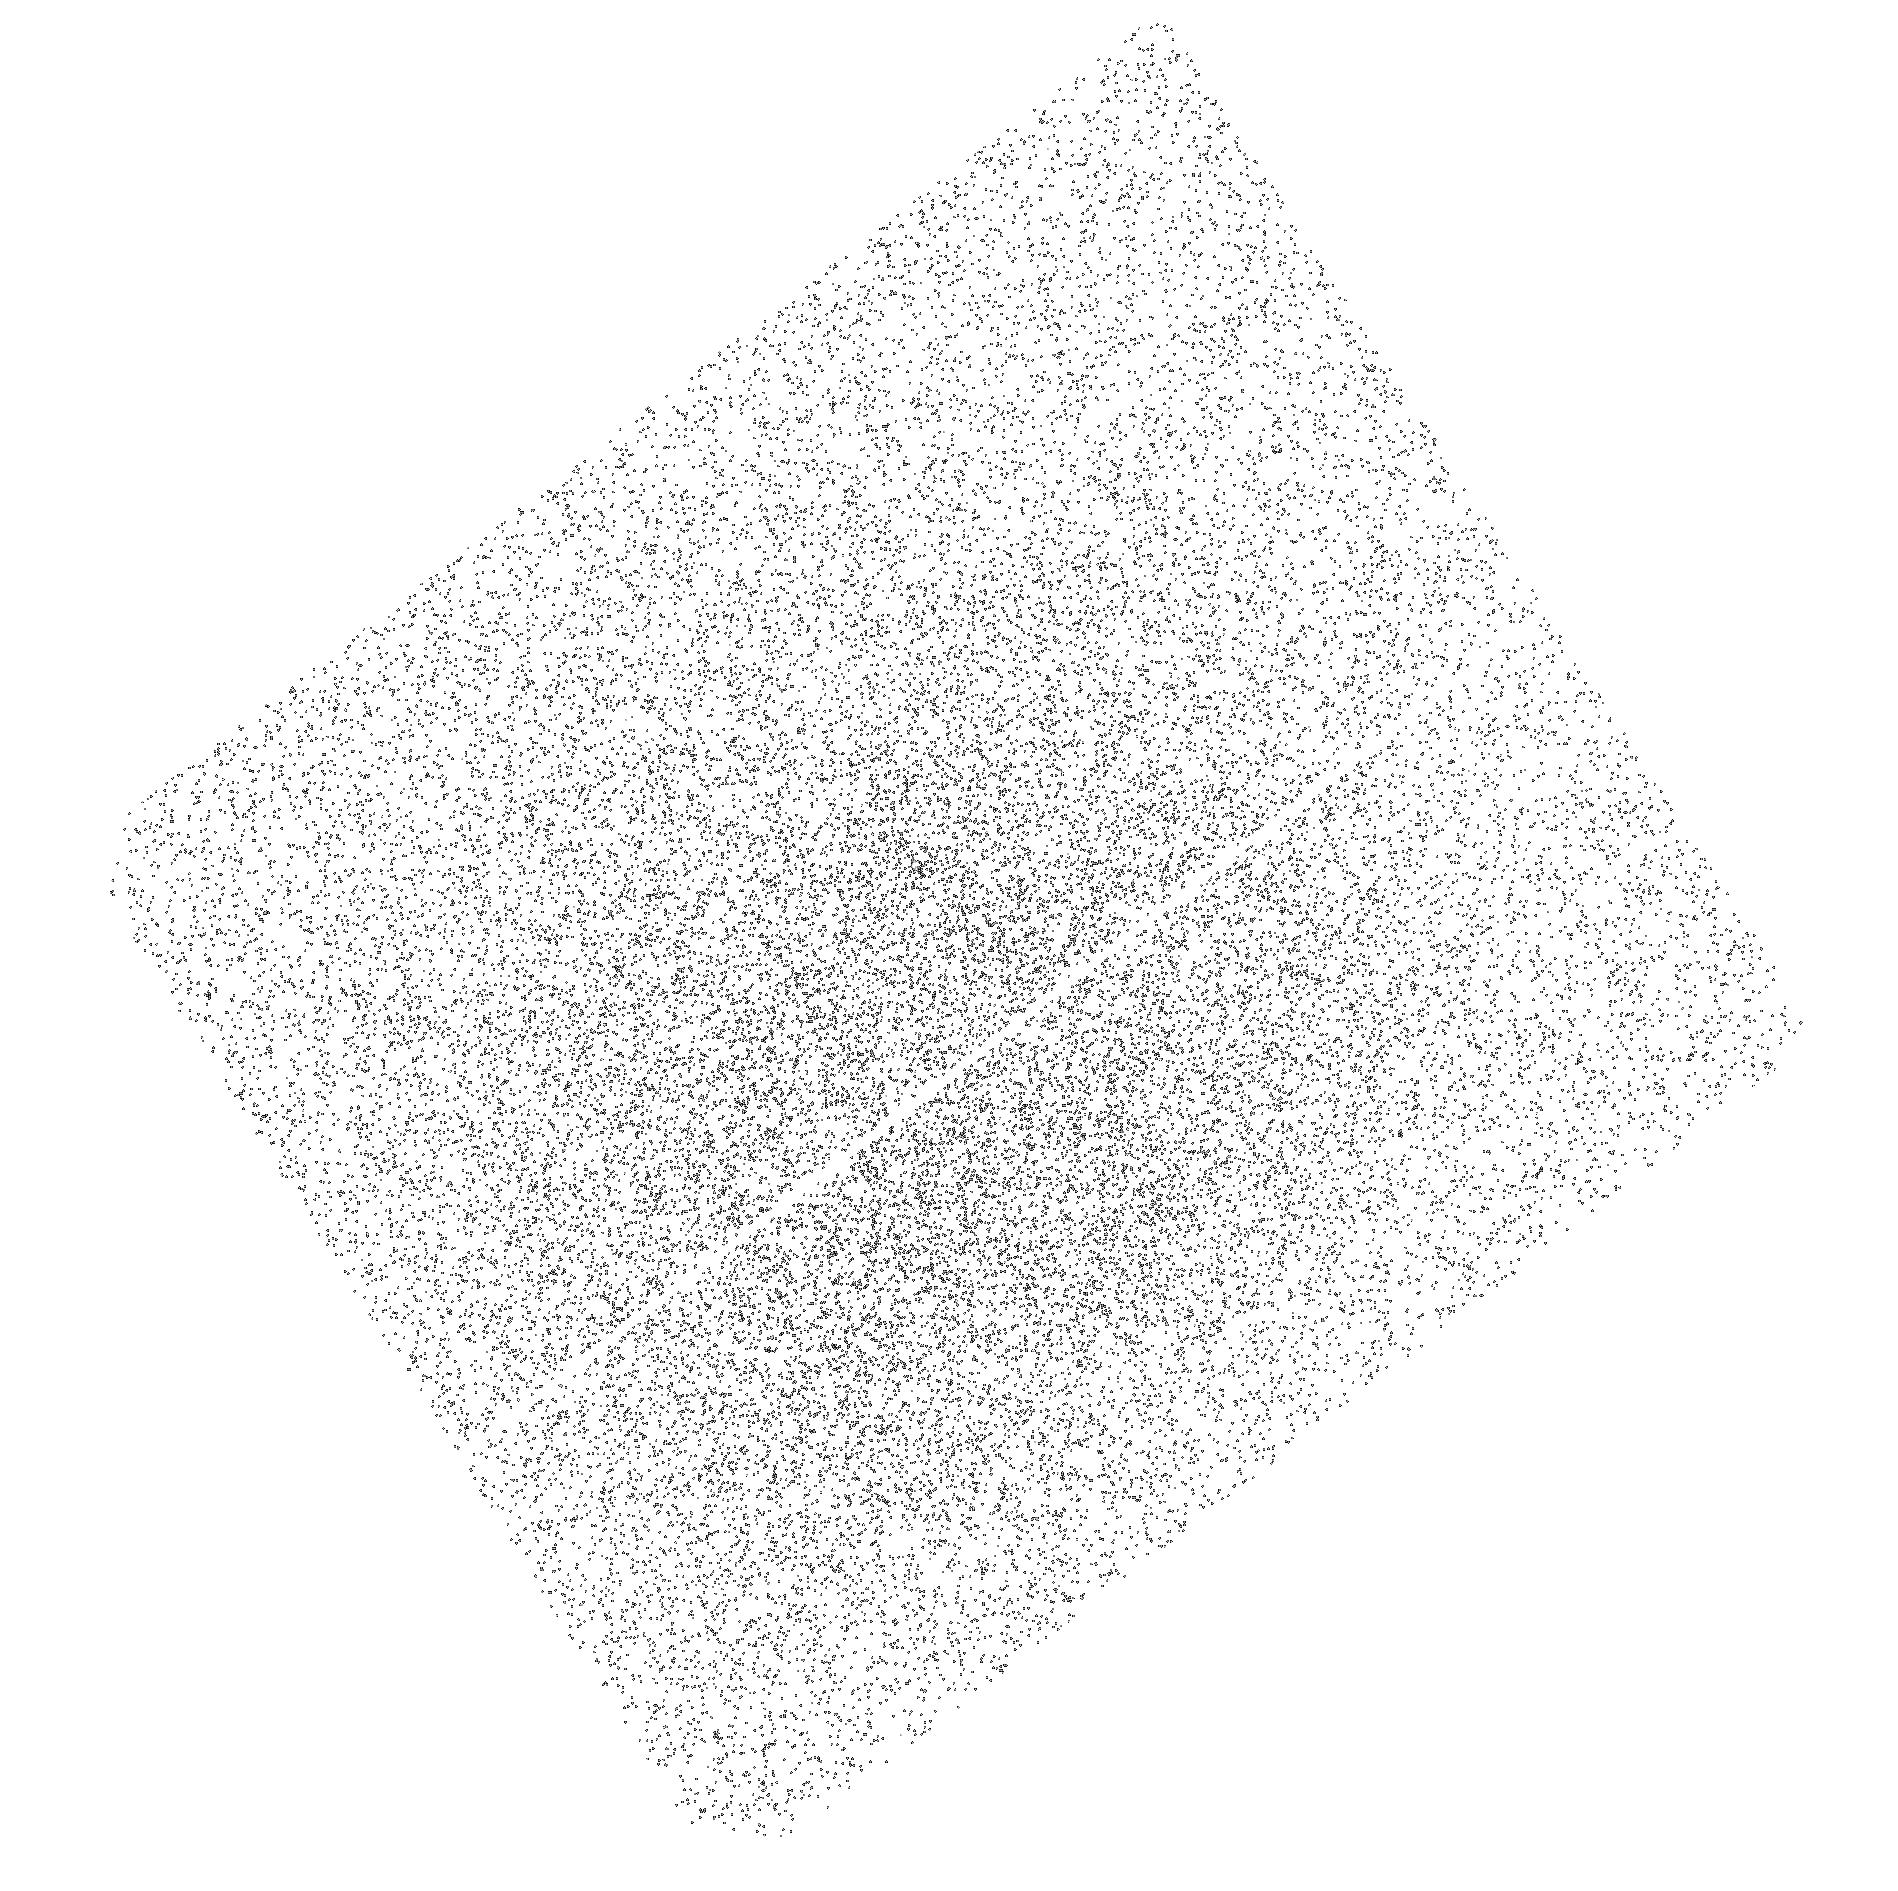
Target: CVSO-115. Instrument: ACS/SBC. Filter: F165LP. Exposure: 7 min. Observation ID: hst_14190_13_acs_sbc_f165lp_jcwv13

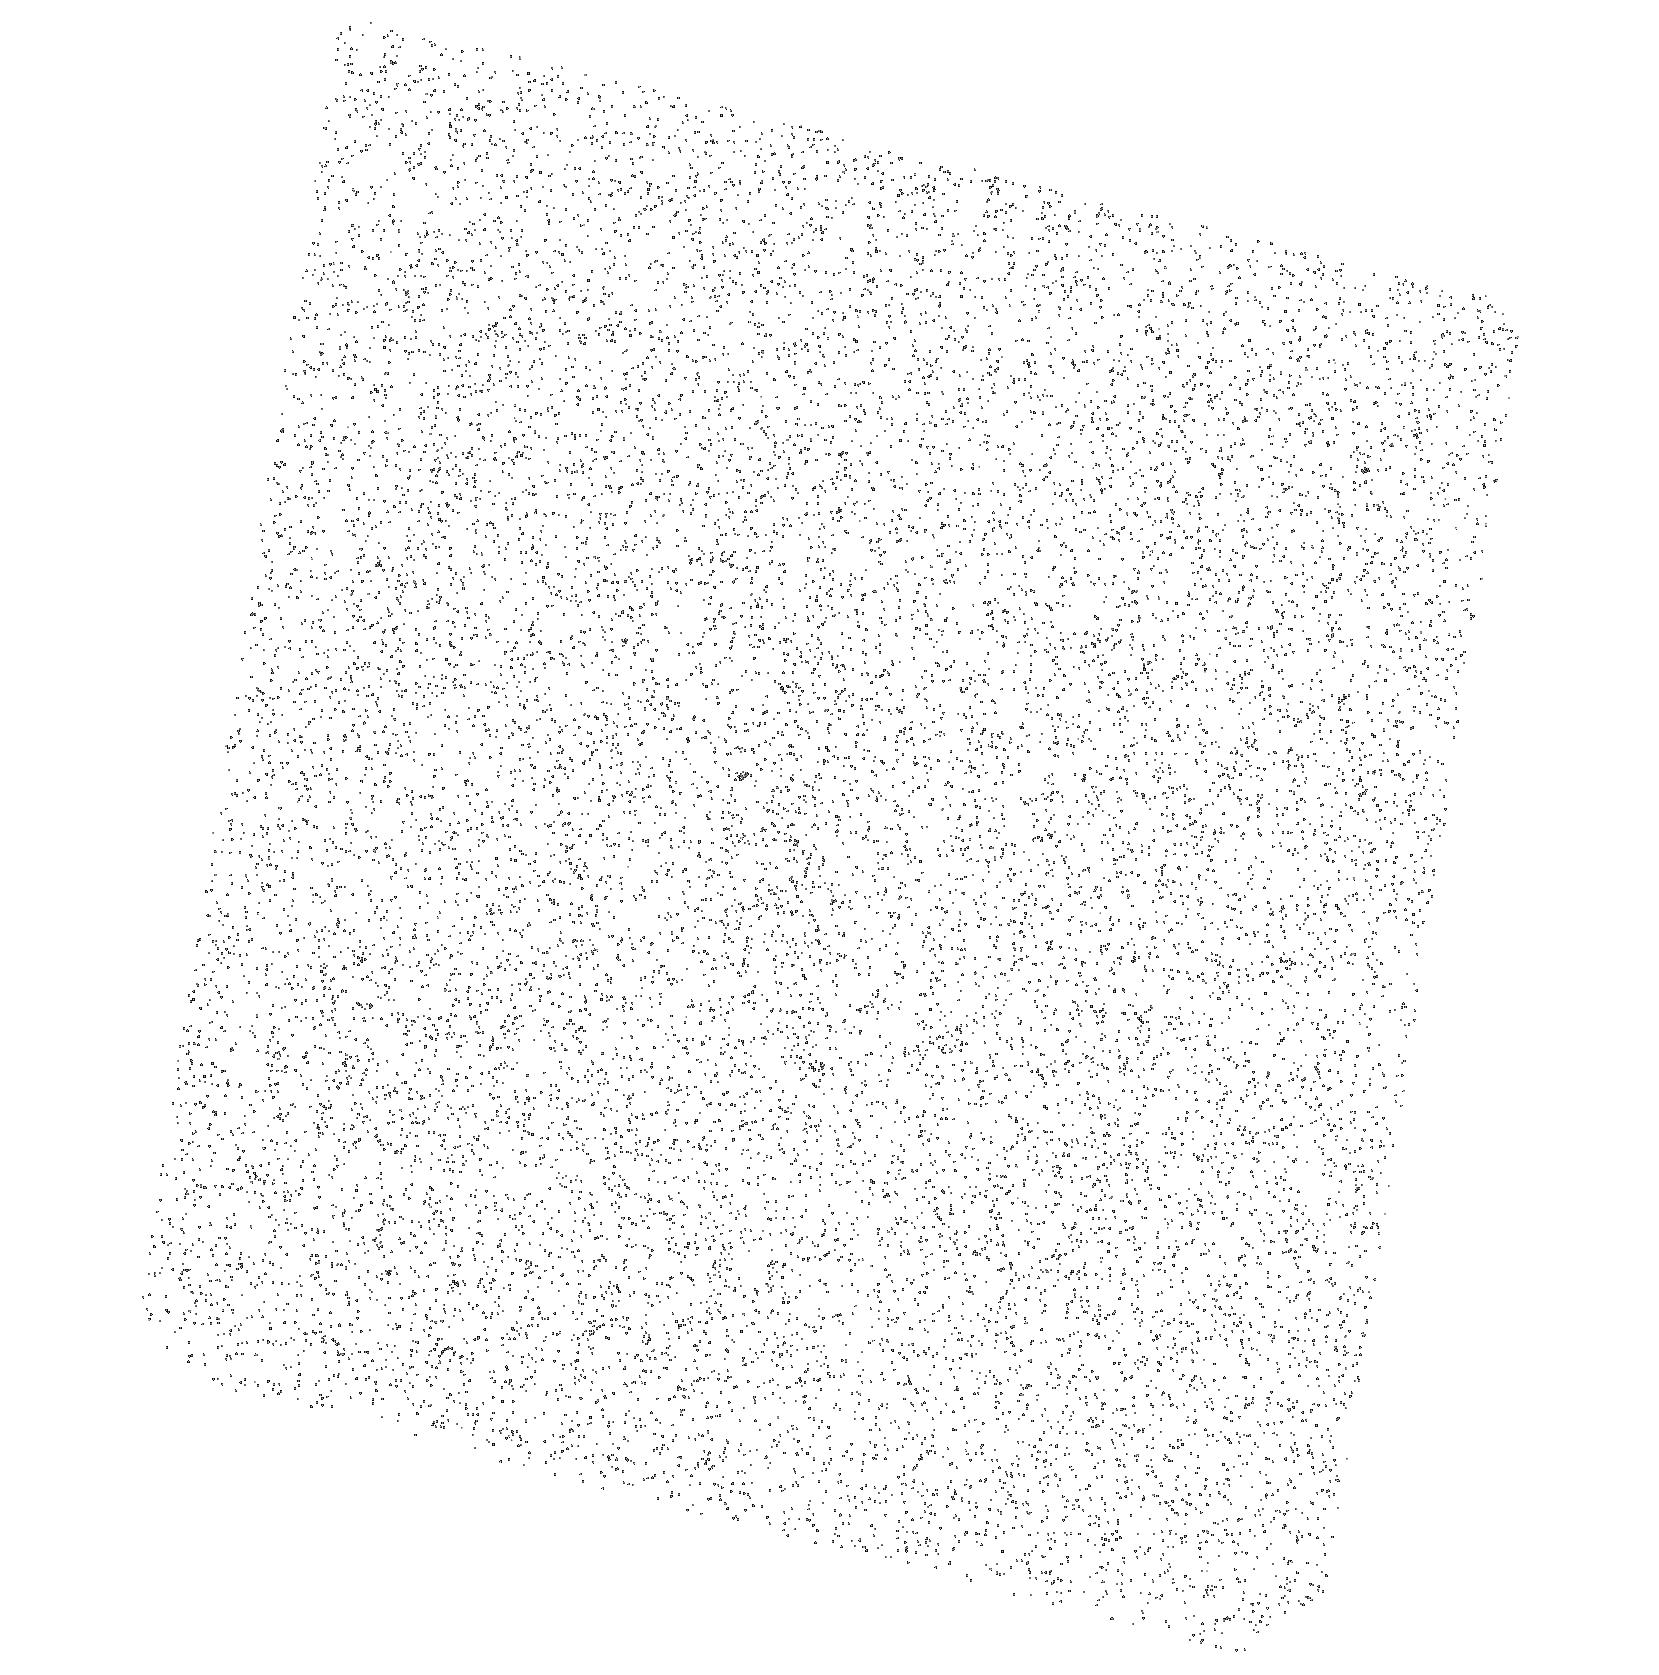
Target: CVSO-1381. Instrument: ACS/SBC. Filter: F165LP. Exposure: 3 min. Observation ID: hst_14190_11_acs_sbc_f165lp_jcwv11

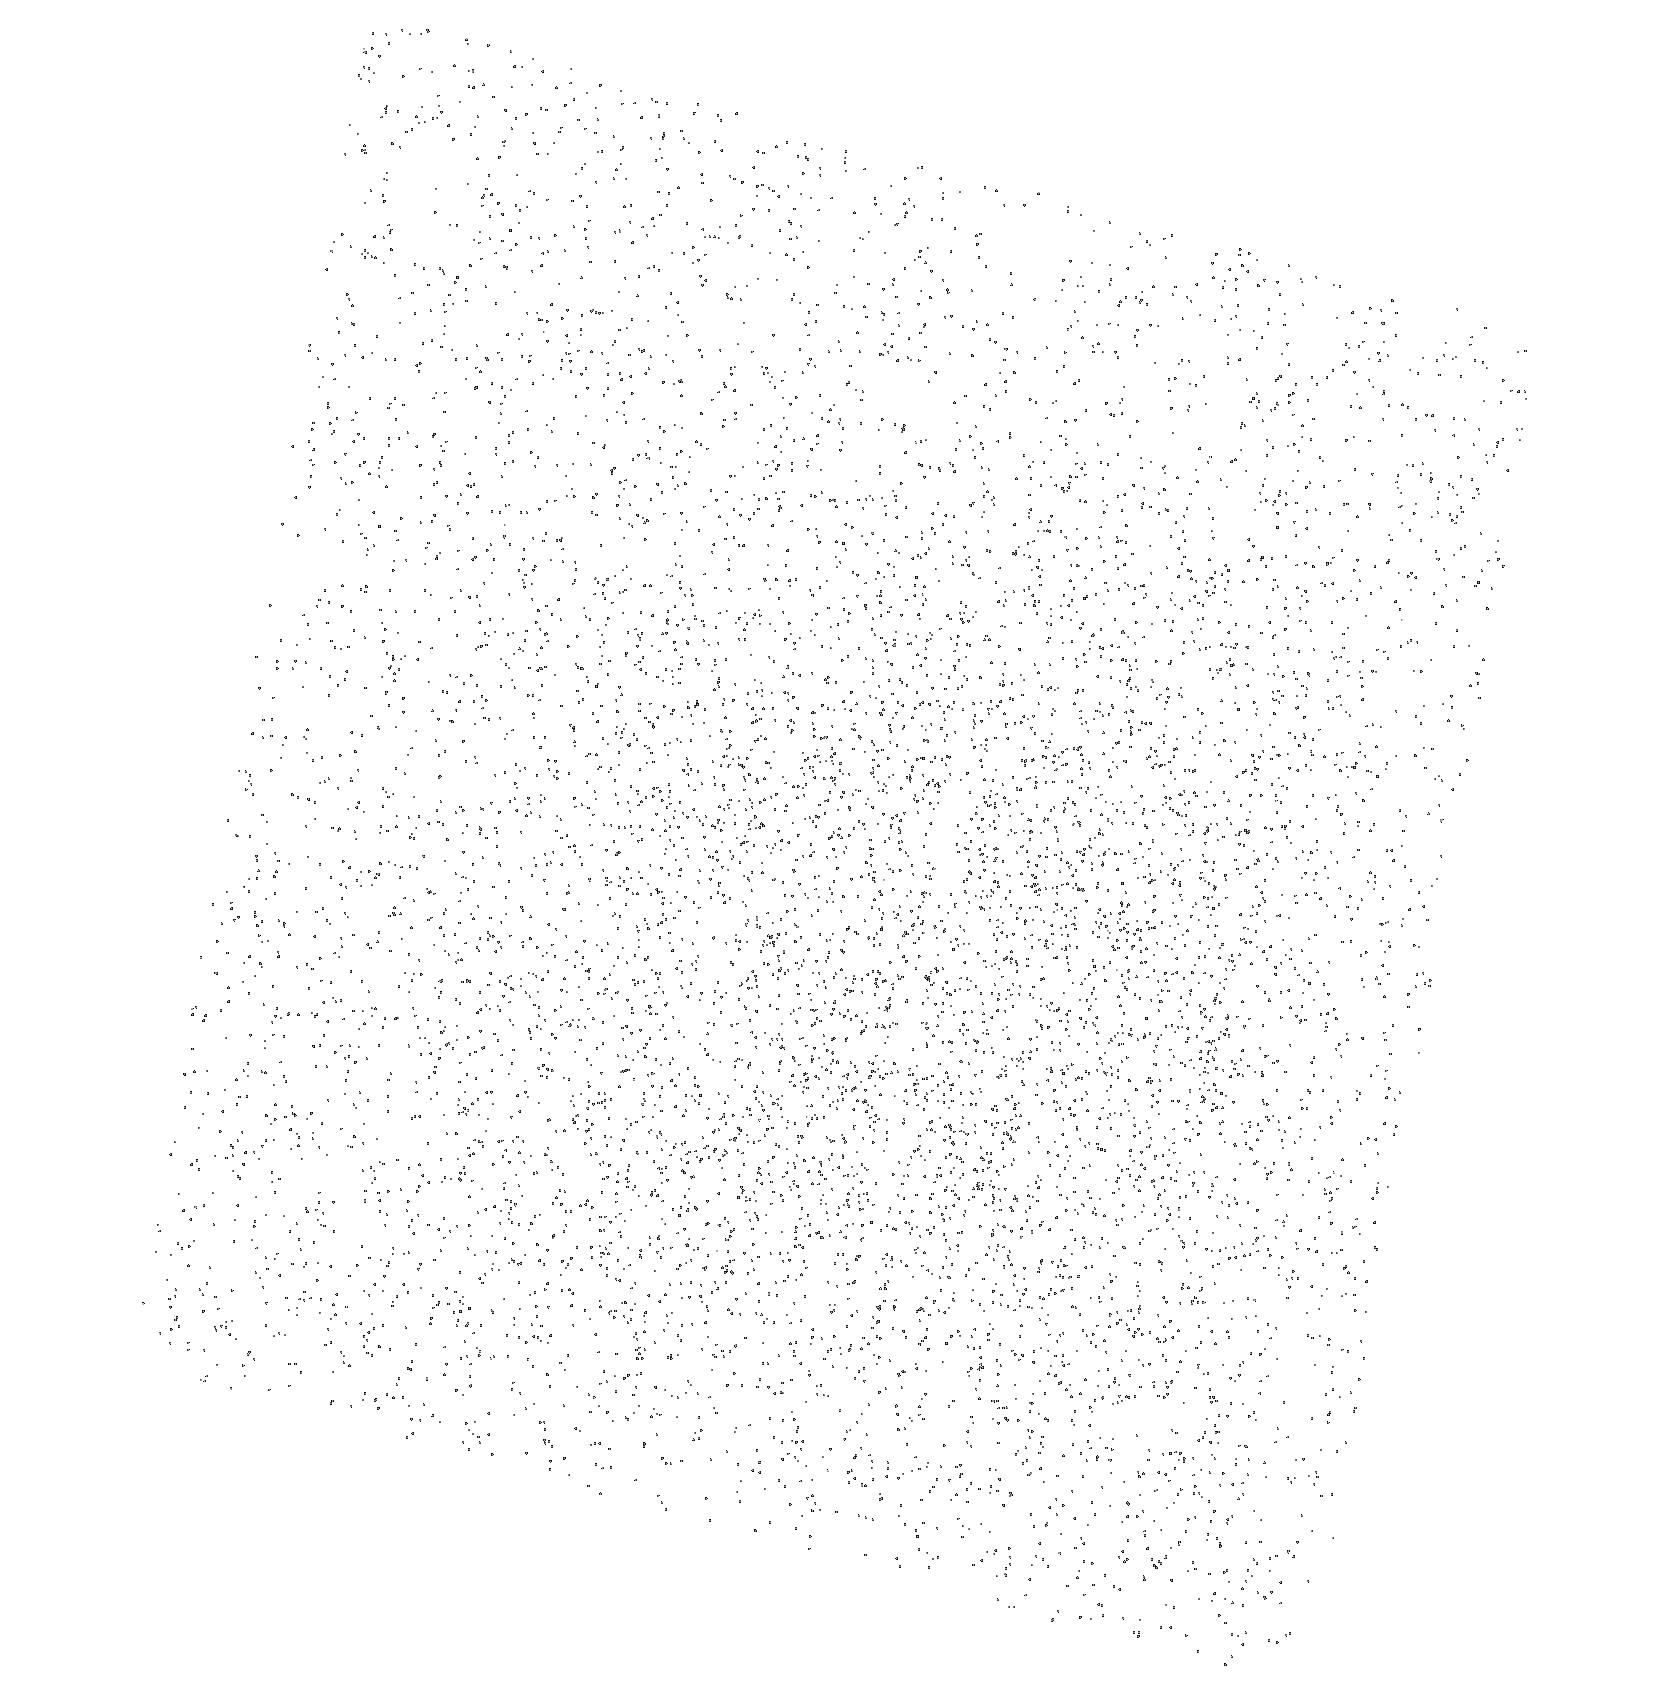
Target: CVSO-1189. Instrument: ACS/SBC. Filter: F165LP. Exposure: 2 min. Observation ID: hst_14190_10_acs_sbc_f165lp_jcwv10

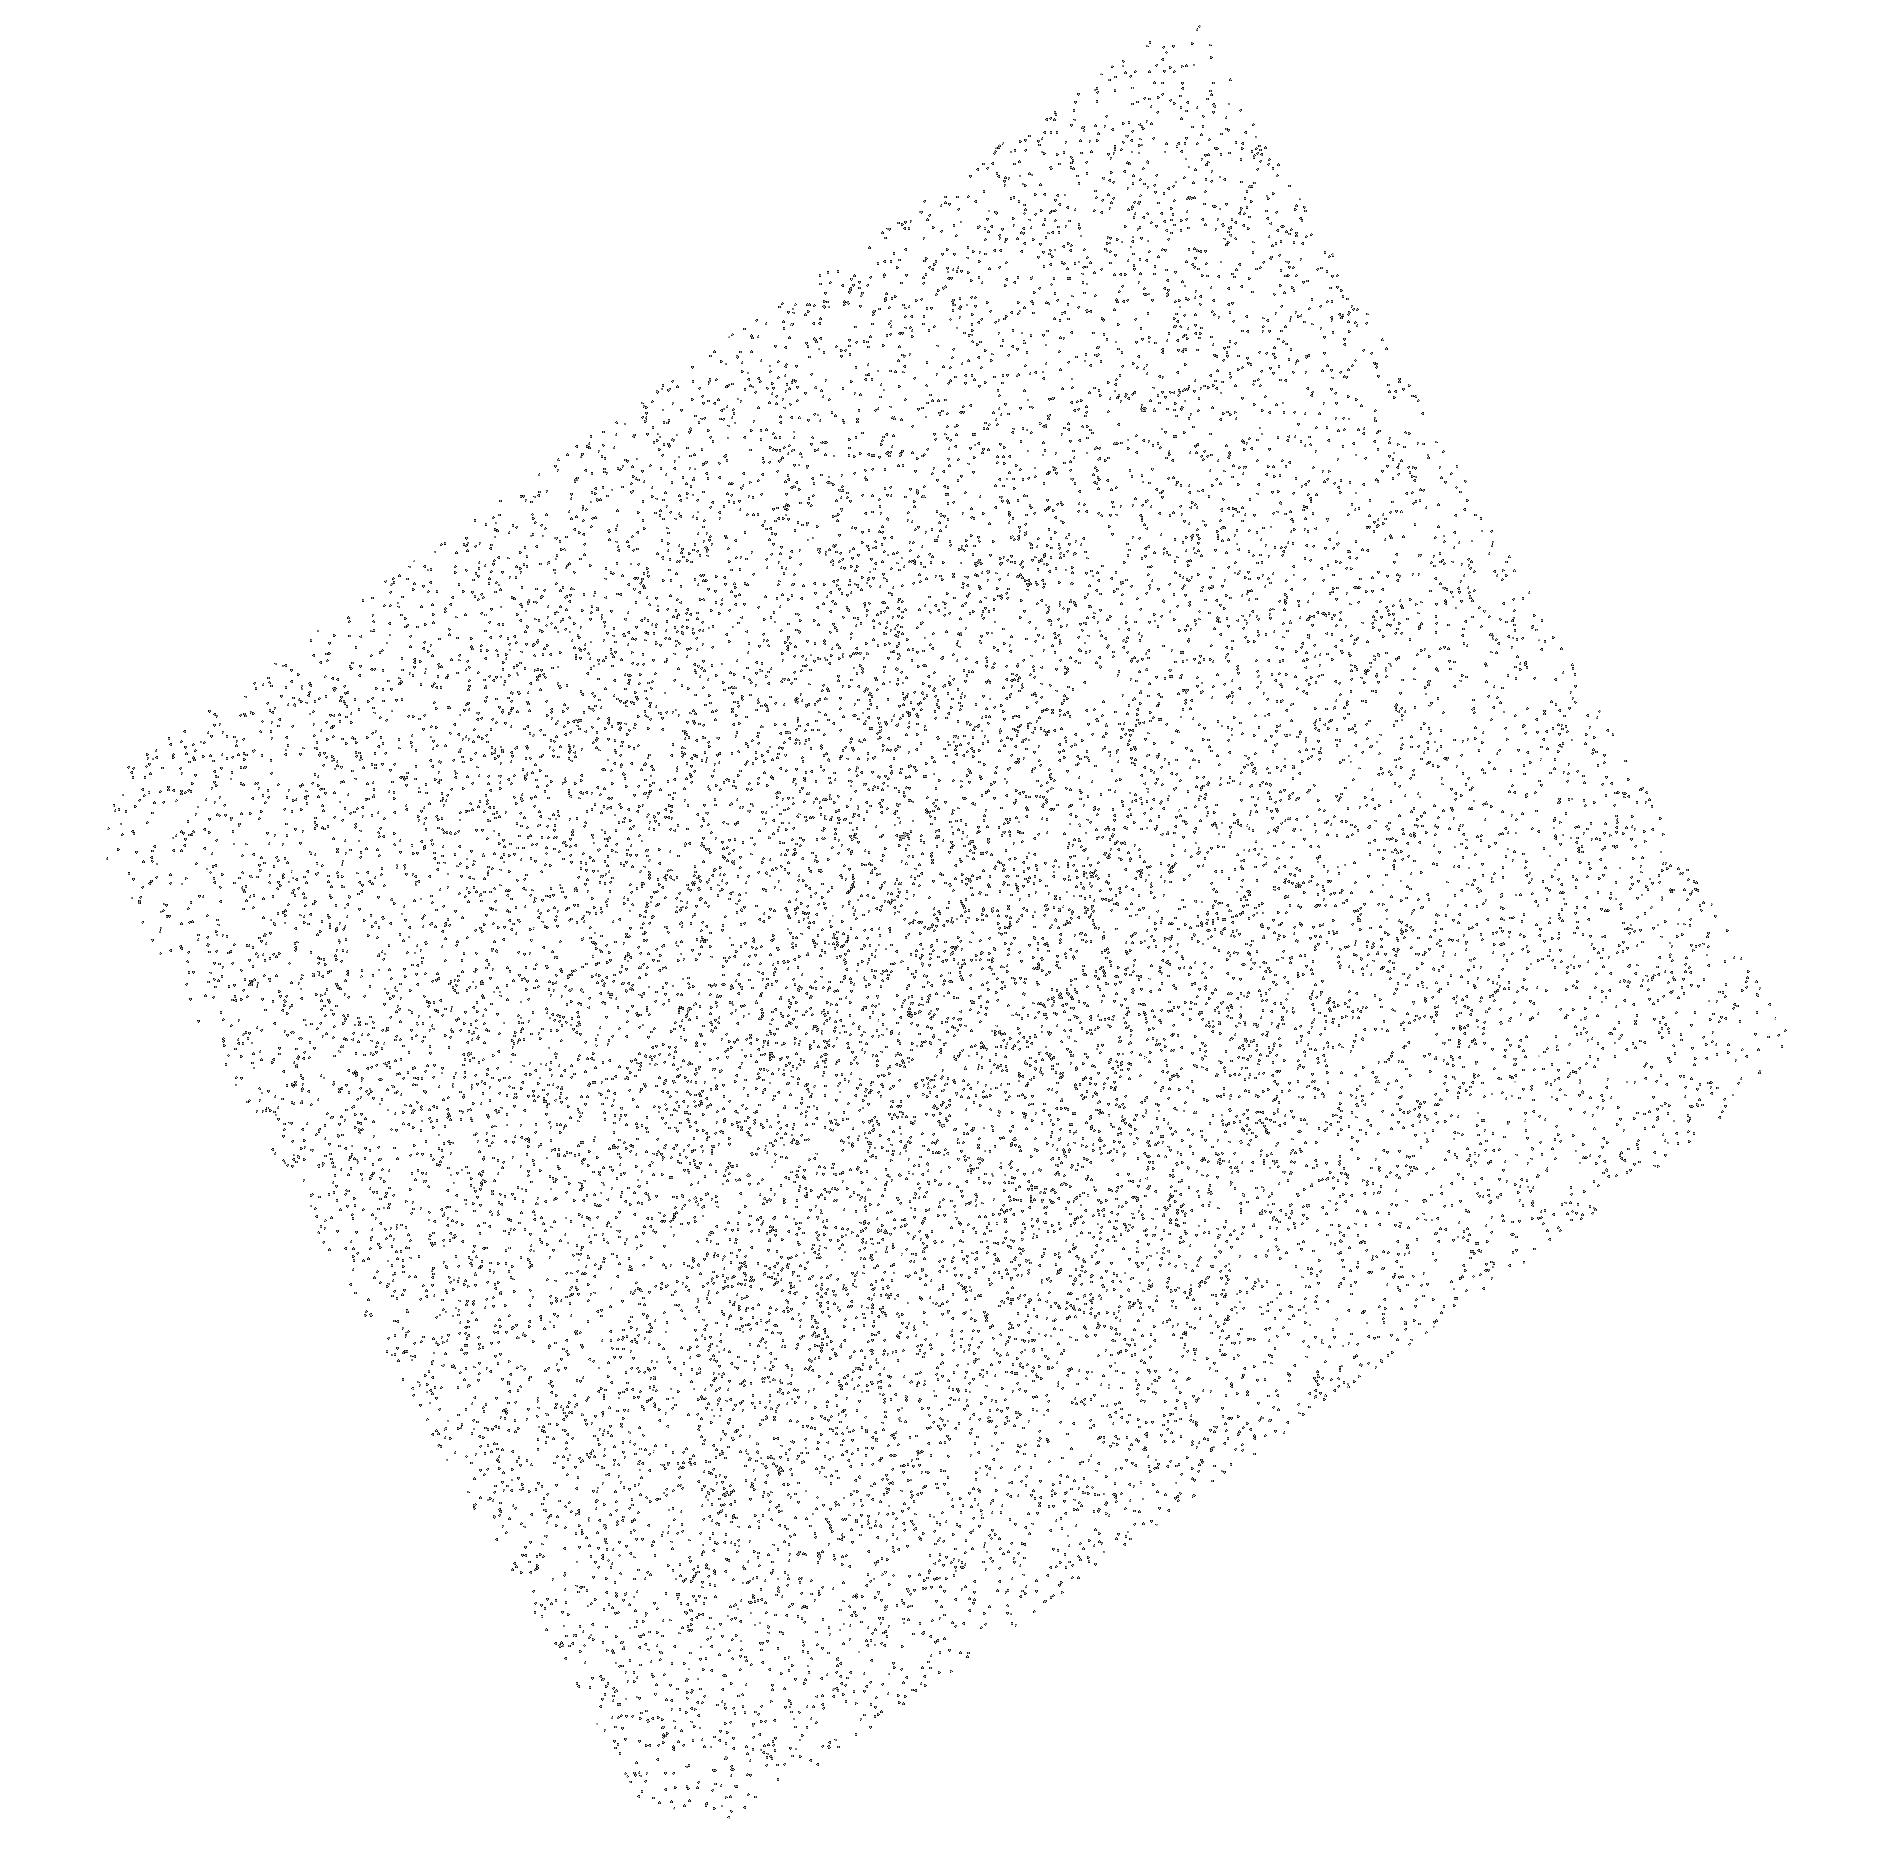
Target: CVSO-1231. Instrument: ACS/SBC. Filter: F165LP. Exposure: 7 min. Observation ID: hst_14190_12_acs_sbc_f165lp_jcwv12

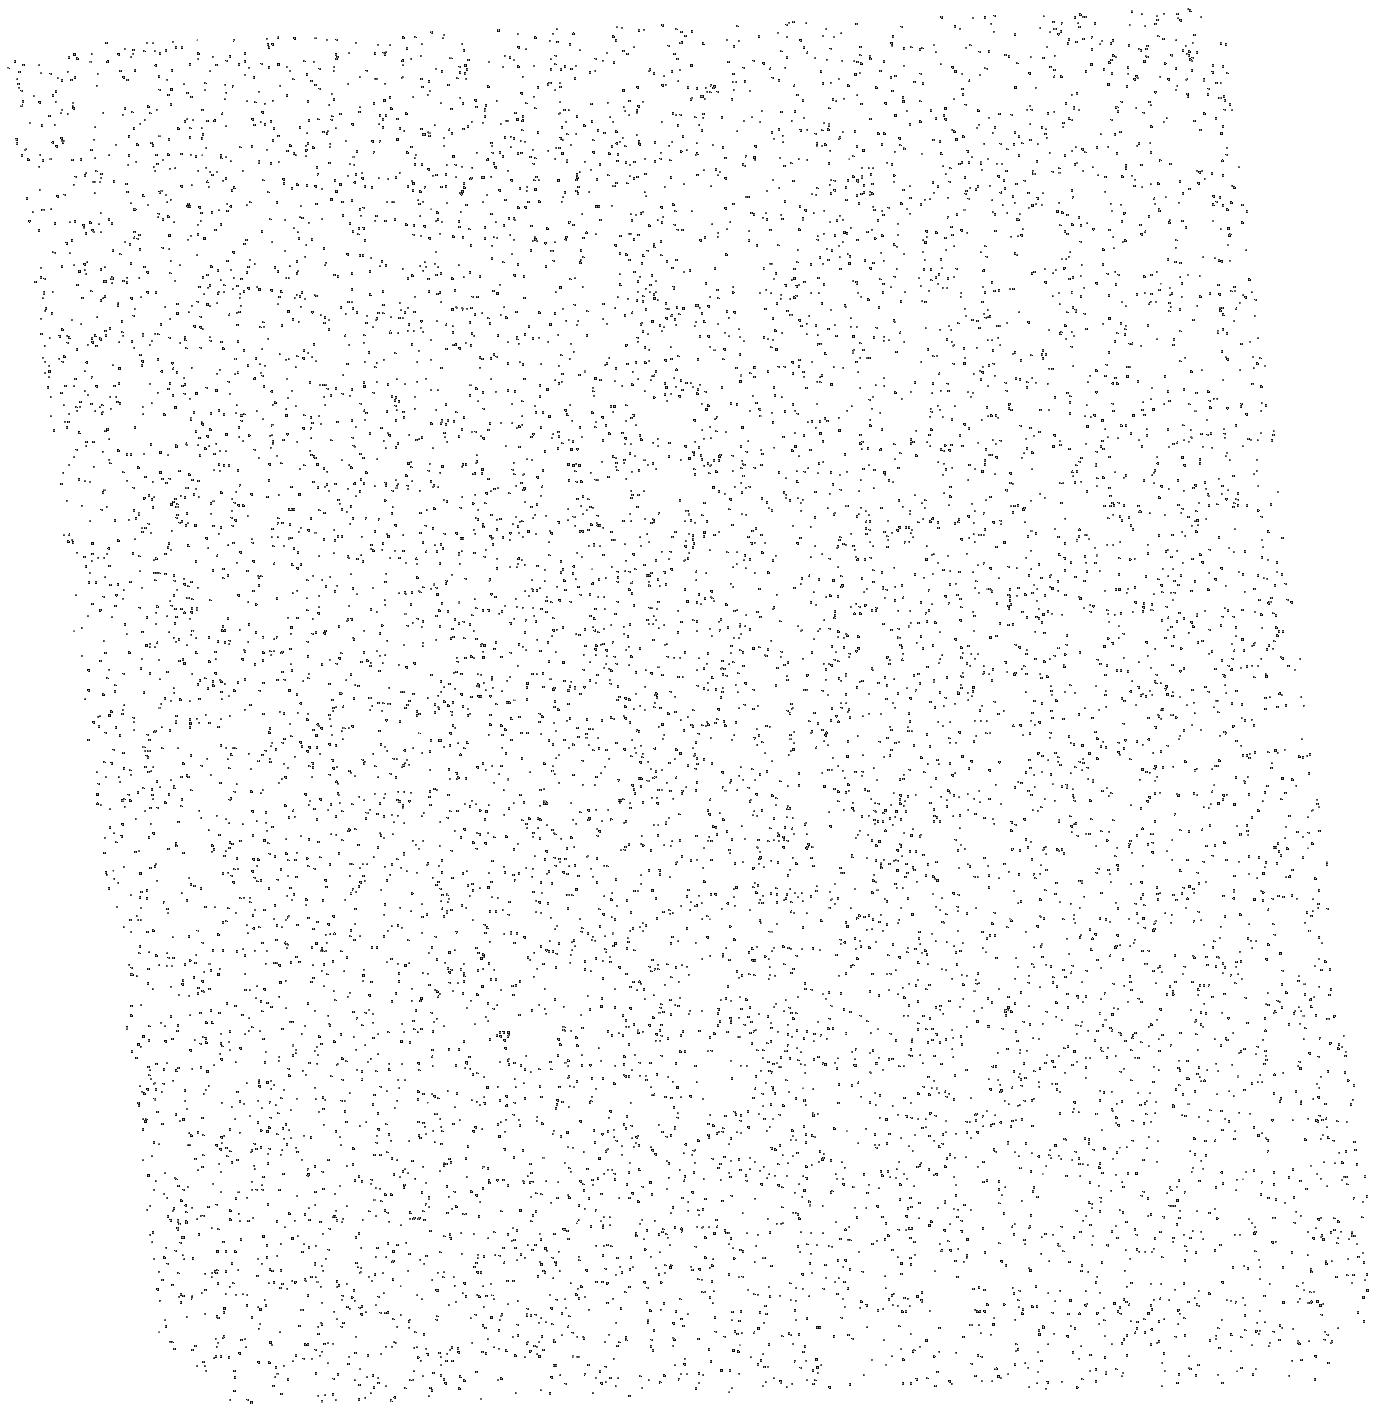
Target: SO-451. Instrument: ACS/SBC. Filter: F165LP. Exposure: 2 min. Observation ID: hst_14190_05_acs_sbc_f165lp_jcwv05

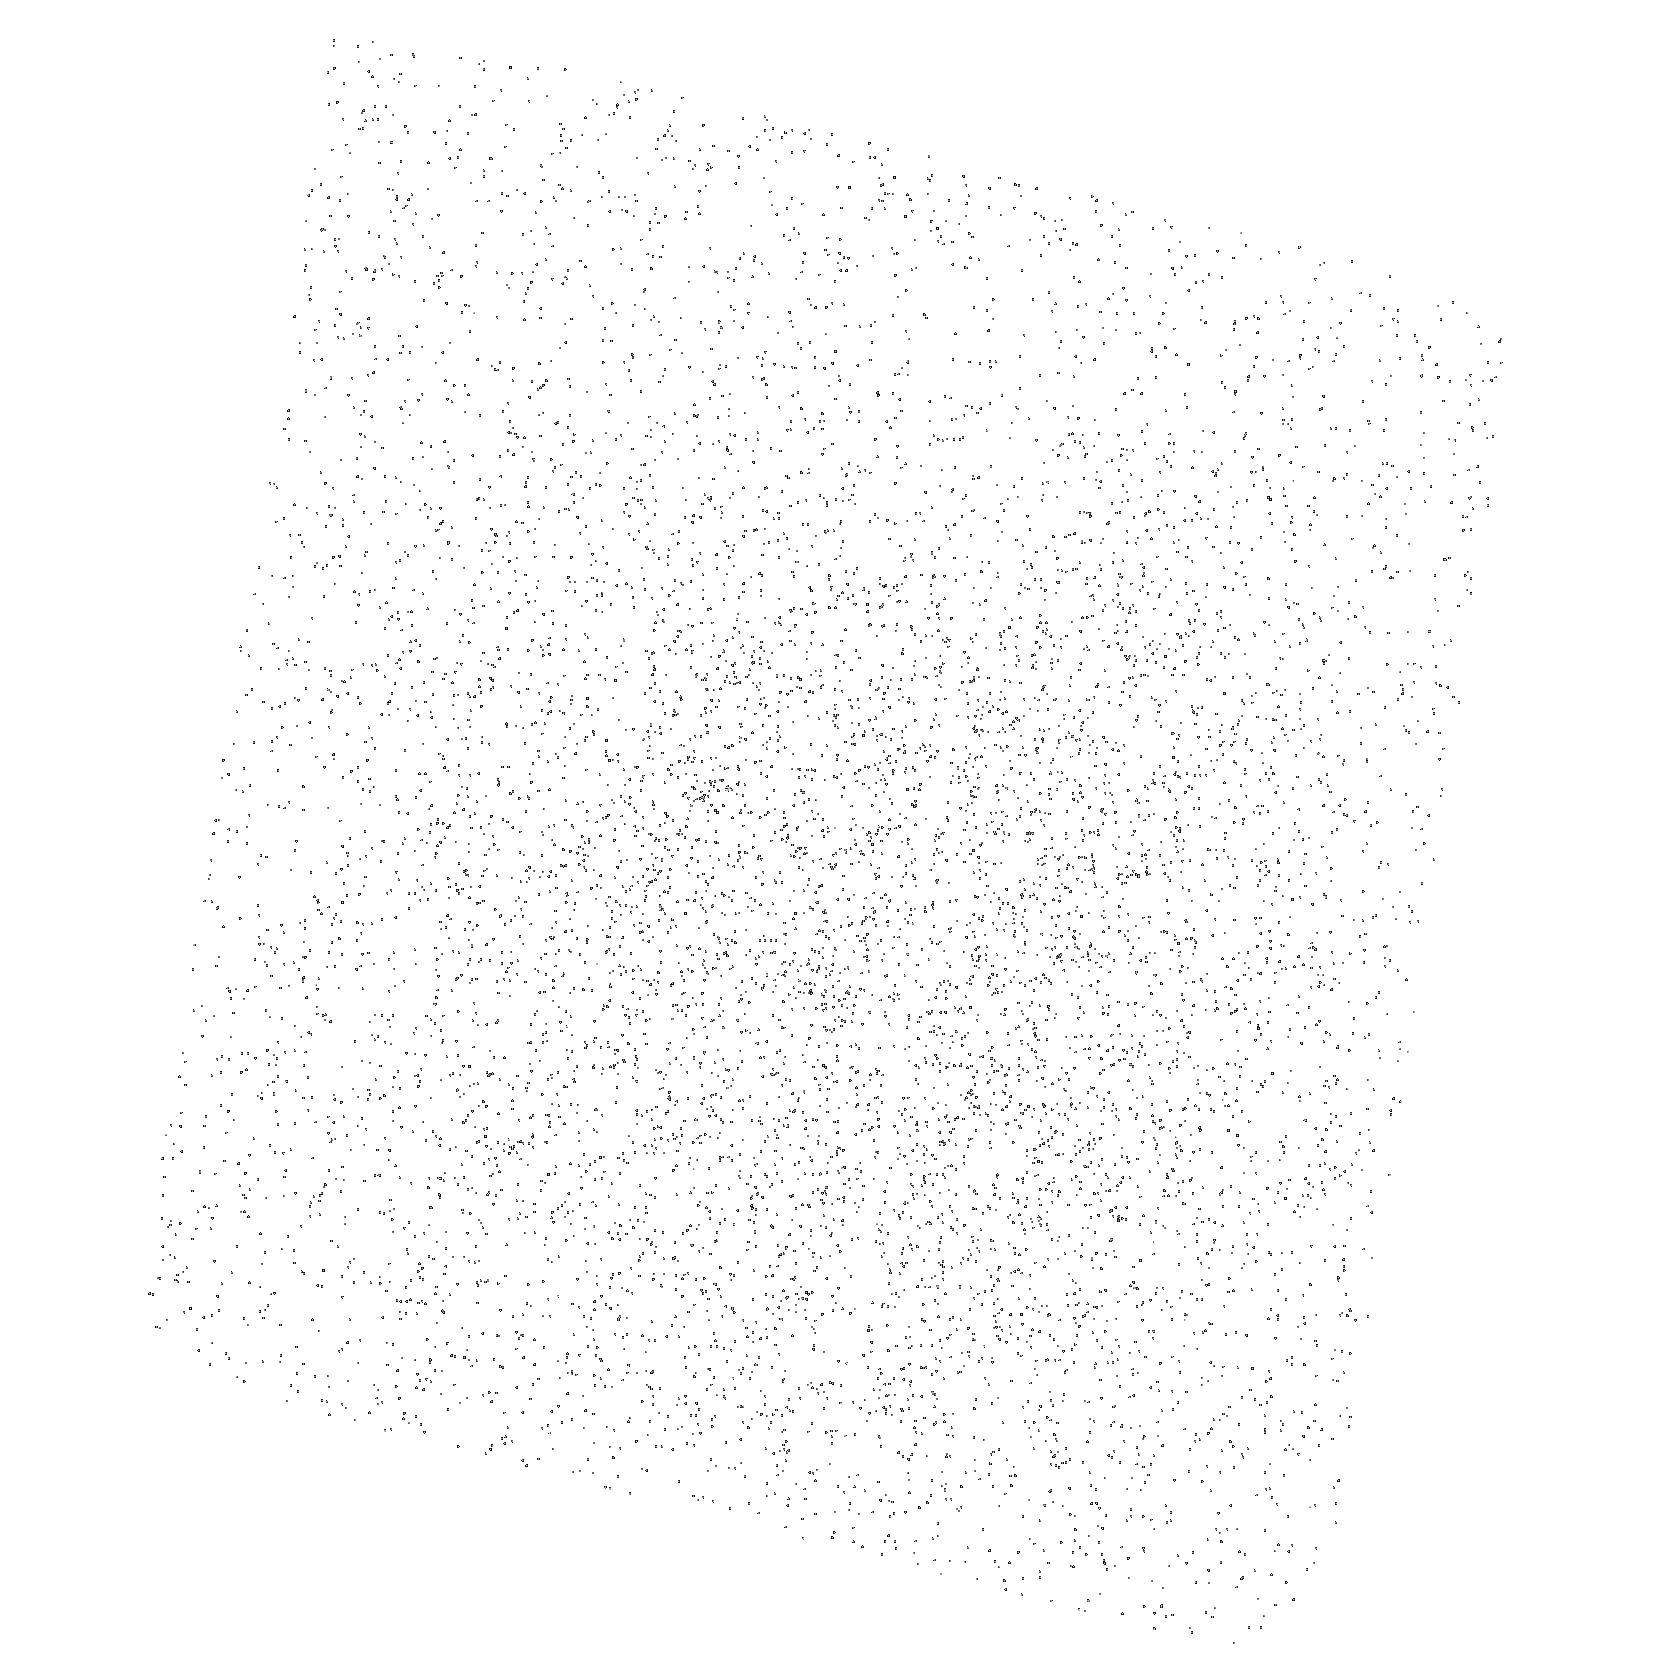
Target: CVSO-95. Instrument: ACS/SBC. Filter: F165LP. Exposure: 3 min. Observation ID: hst_14190_08_acs_sbc_f165lp_jcwv08

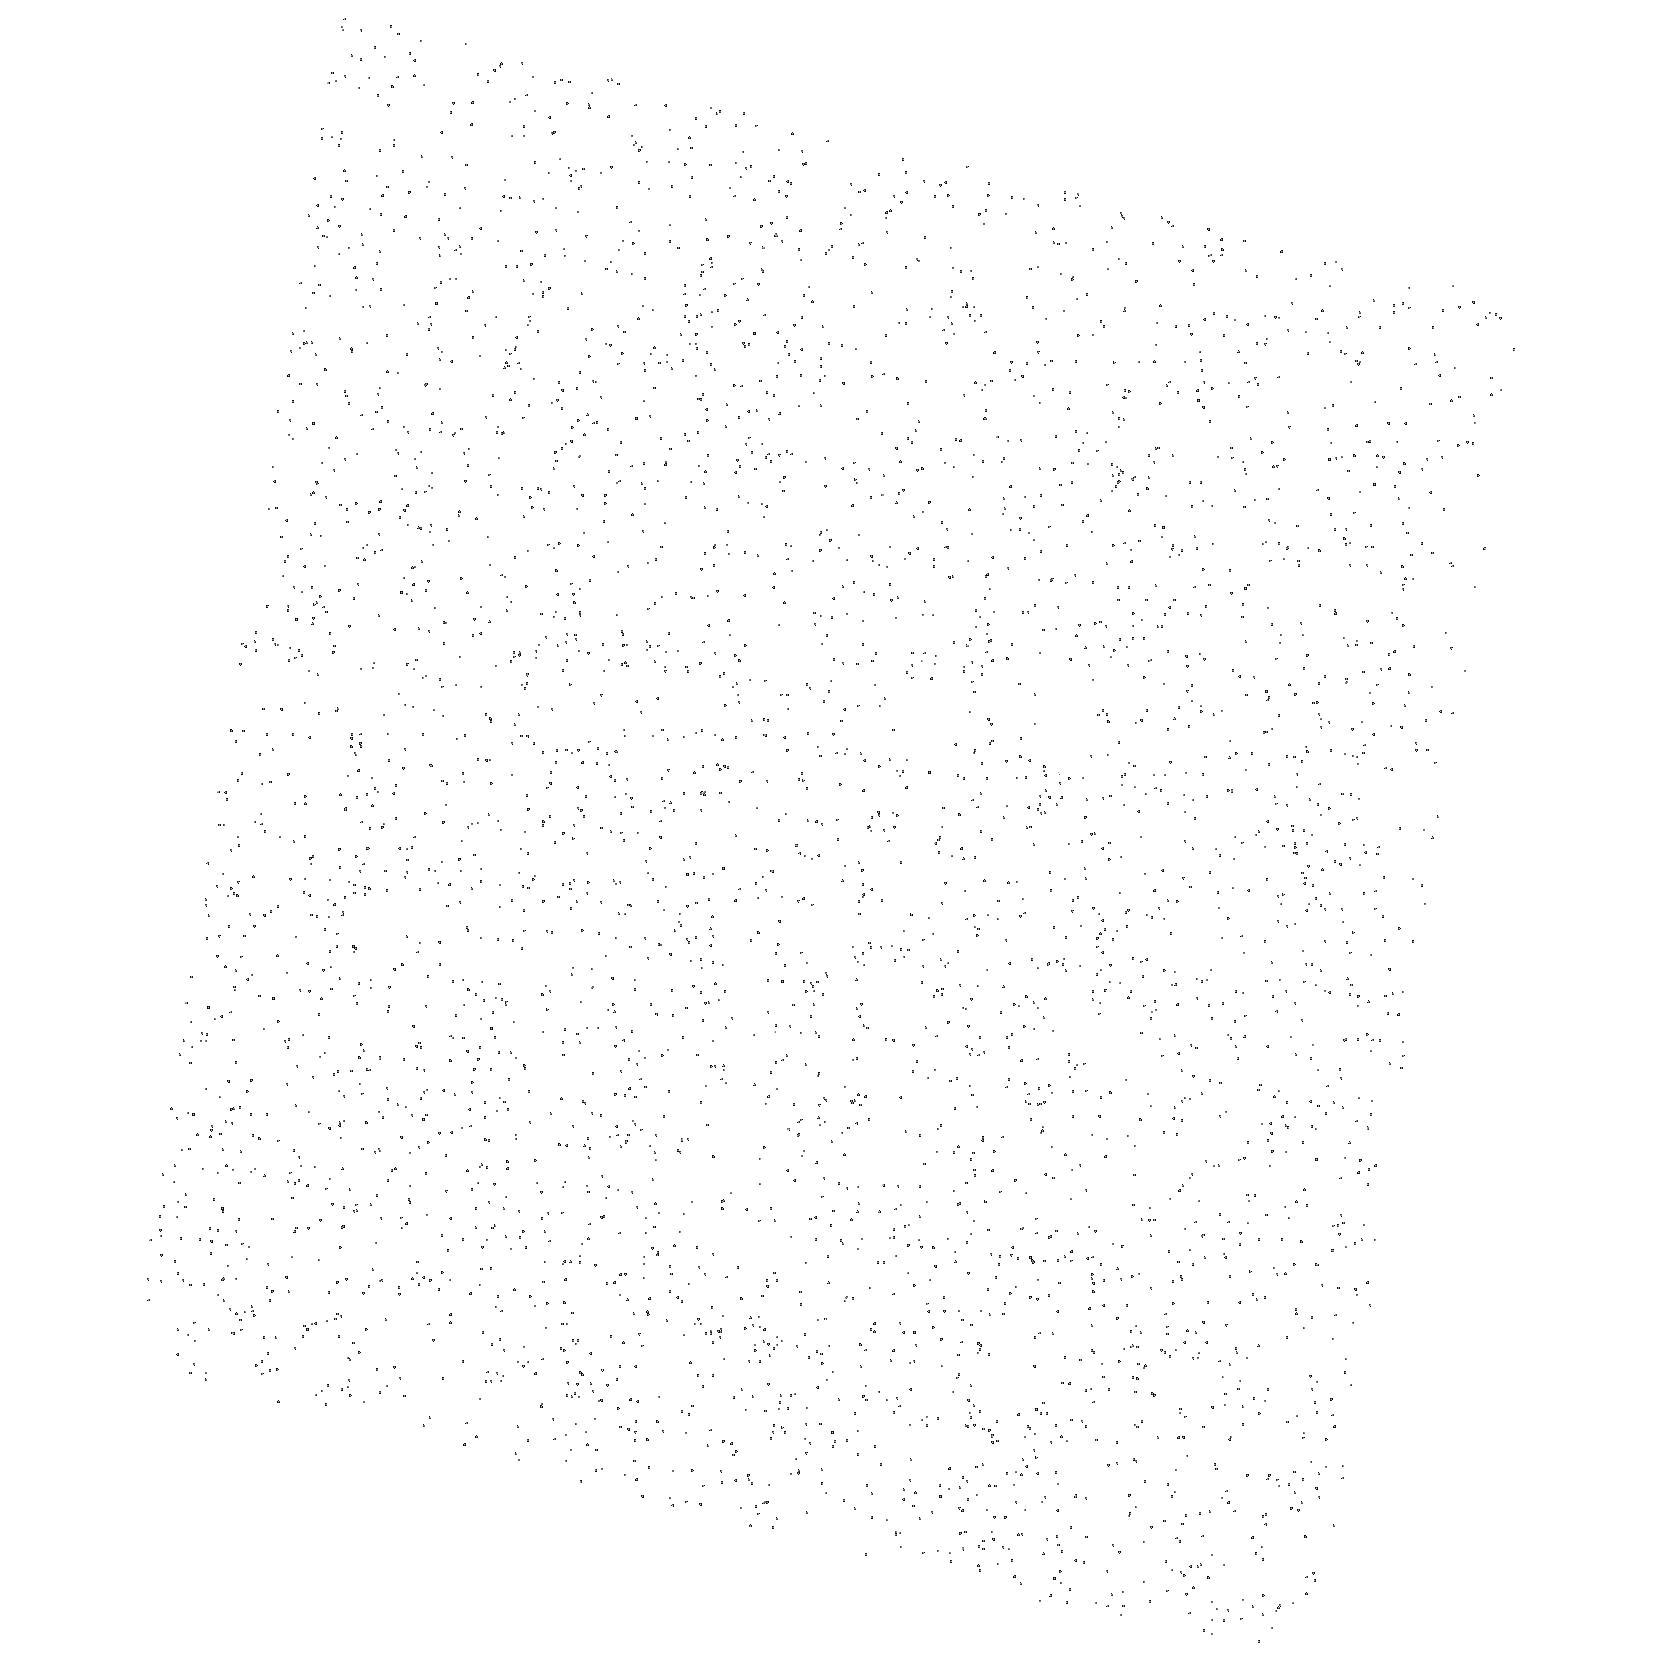
Target: CVSO-604. Instrument: ACS/SBC. Filter: F165LP. Exposure: 3 min. Observation ID: hst_14190_01_acs_sbc_f165lp_jcwv01

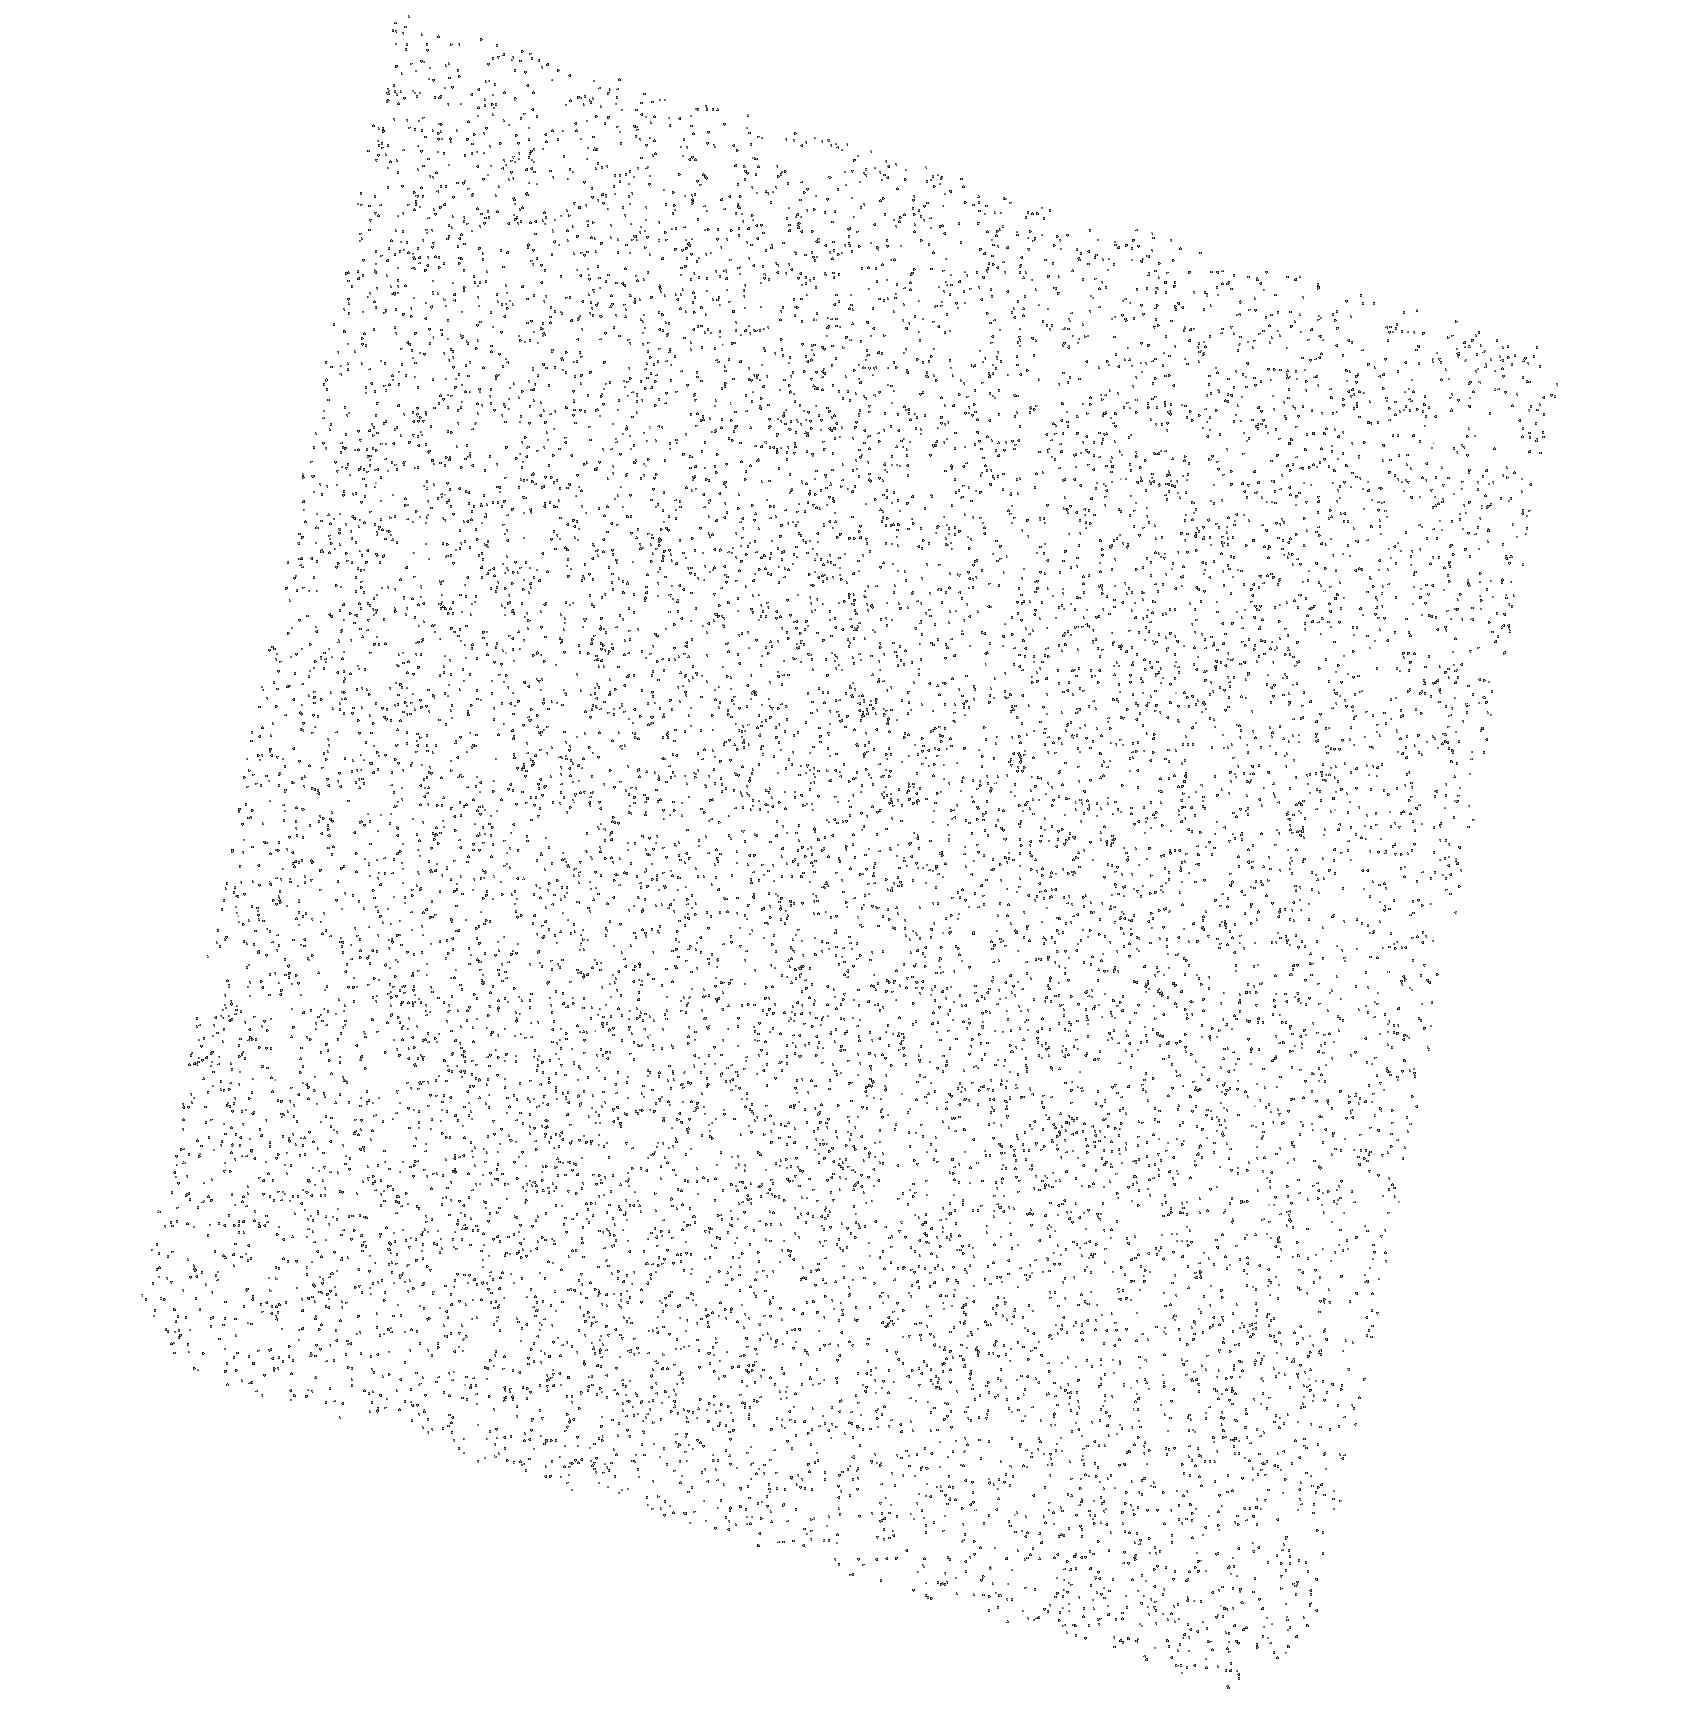
Target: SO-467. Instrument: ACS/SBC. Filter: F165LP. Exposure: 3 min. Observation ID: hst_14190_04_acs_sbc_f165lp_jcwv04

Trickles of Accretion: Catching a Final Glimpse of Gas in the Disk (PI: Calvet, Nuria)

The final stages of accretion are complicated to study because very small accretion rates cannot be detected against bright chromospheric emission. Currently, it is not clear what causes accretion to turn off. While the gas has been difficult to observe in the past, new observations of H2 in far-ultraviolet spectra have proved to be sensitive probes of hot accreting disk gas. We propose to look for gas in a sample of sources which have evidence for remaining dust in the disk, yet lack evidence for accretion in the convential tracers (e.g. Halpha and UV excess). We will observe this sample using the Advanced Camera for Surveys/Solar Blind Channel (ACS/SBC) PR130L FUV prism. Similar observations have shown that, while low resolution, the ACS/SBC prism is extremely sensitive to small quantities of gas in circumstellar disks, more sensitive than common accretion diagnostics. We will determine whether or not these sources have any gas remaining in the disk, providing key constraints for disk dissipation theories.